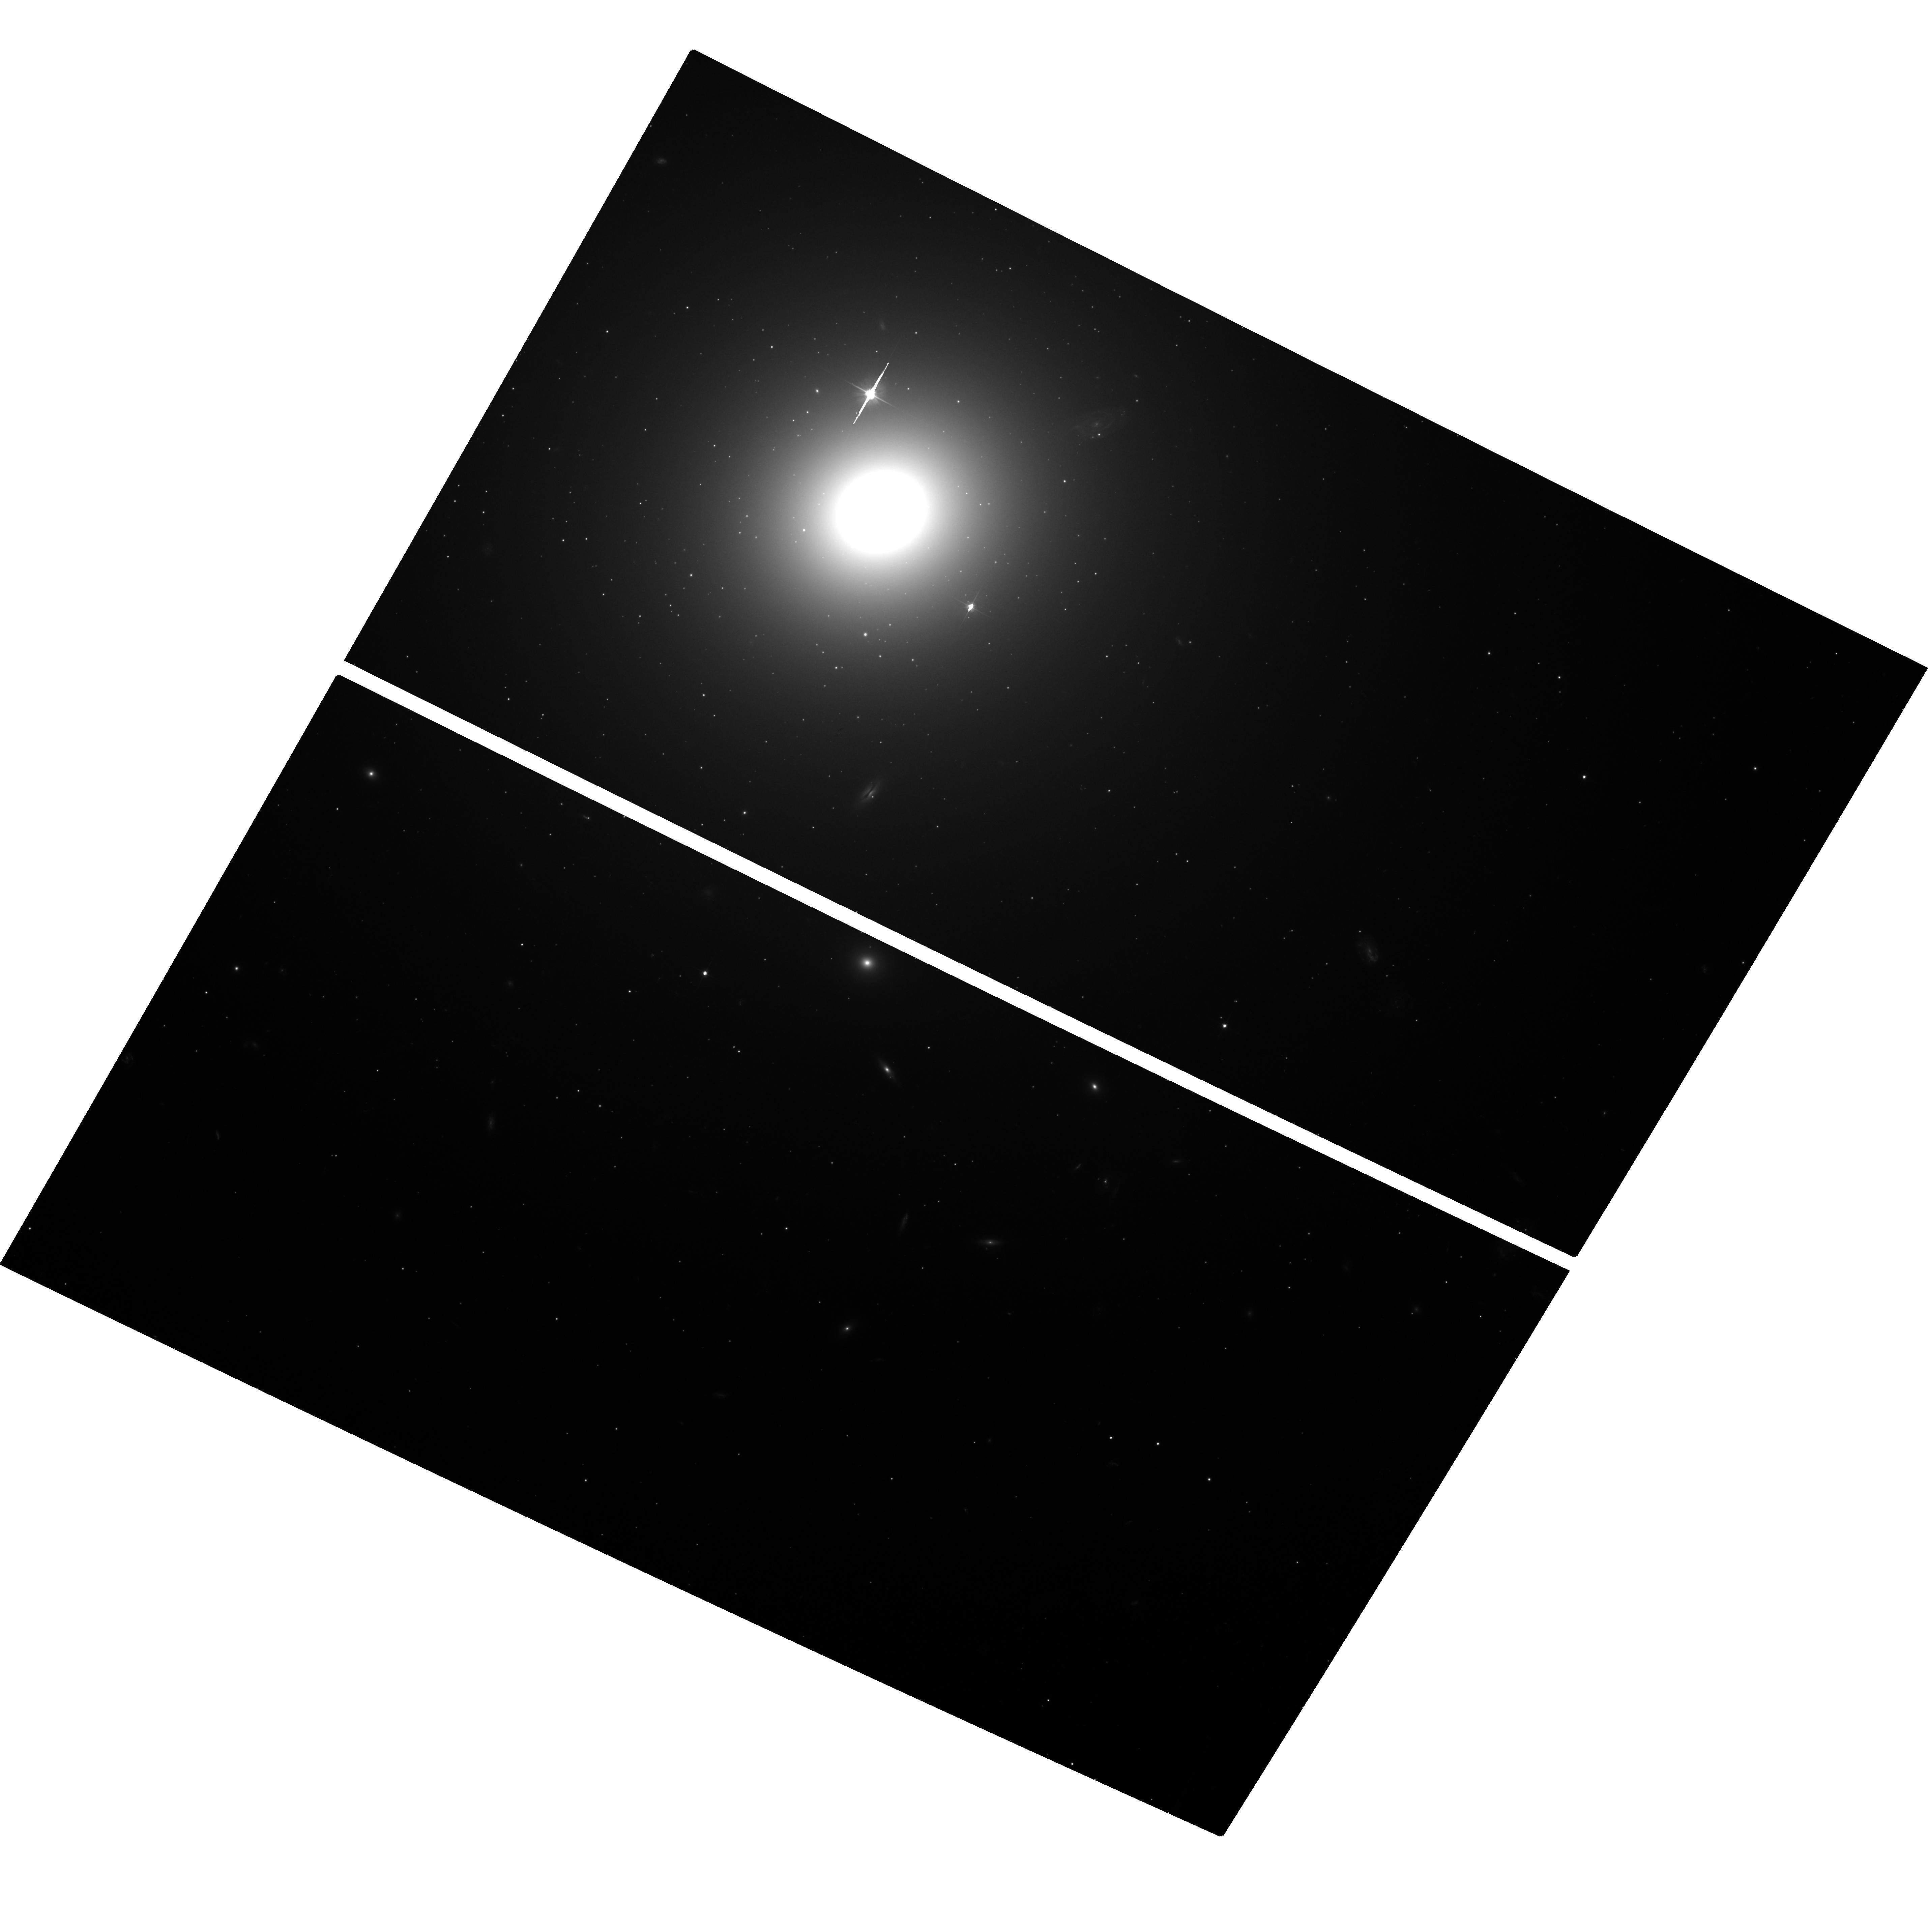
Target: NGC1399-CENTER. Instrument: ACS/WFC. Filter: F606W. Exposure: 35 min. Observation ID: hst_10129_01_acs_wfc_f606w_j8zq01

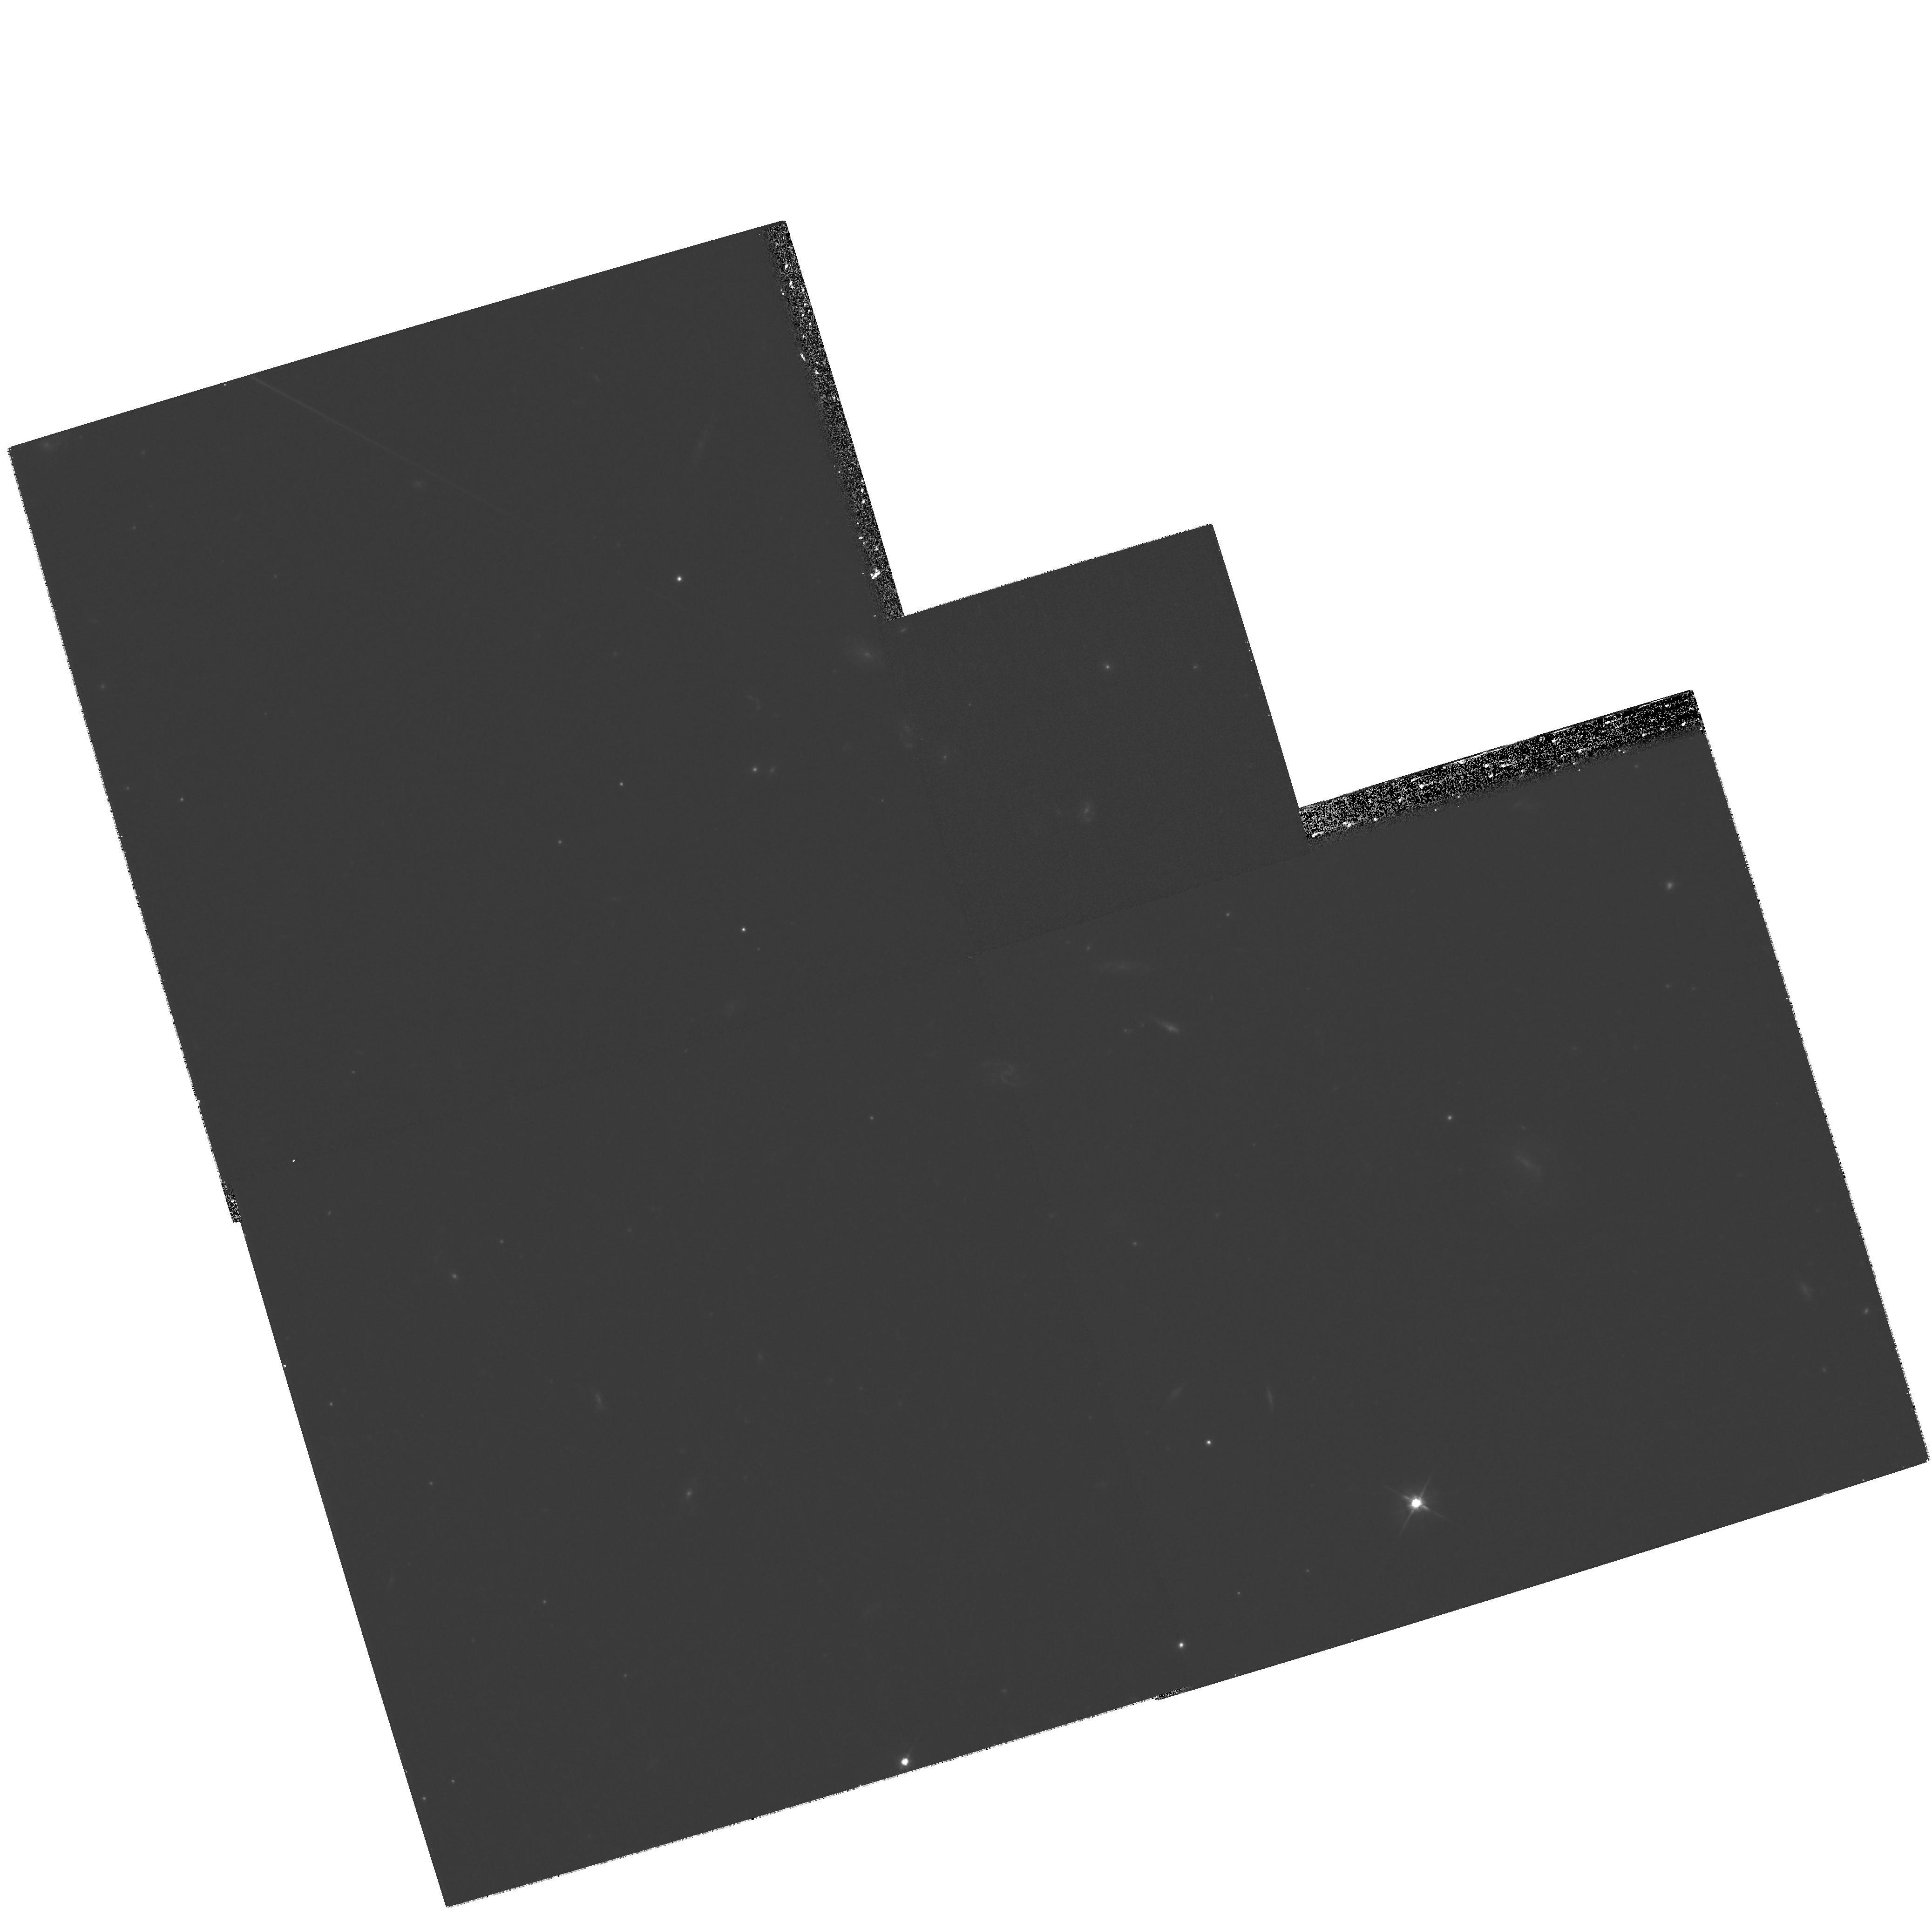
Target: NGC1399-NE. Instrument: WFPC2/PC. Filter: F606W. Exposure: 27 min. Observation ID: hst_10129_04_wfpc2_pc_f606w_u8zq04

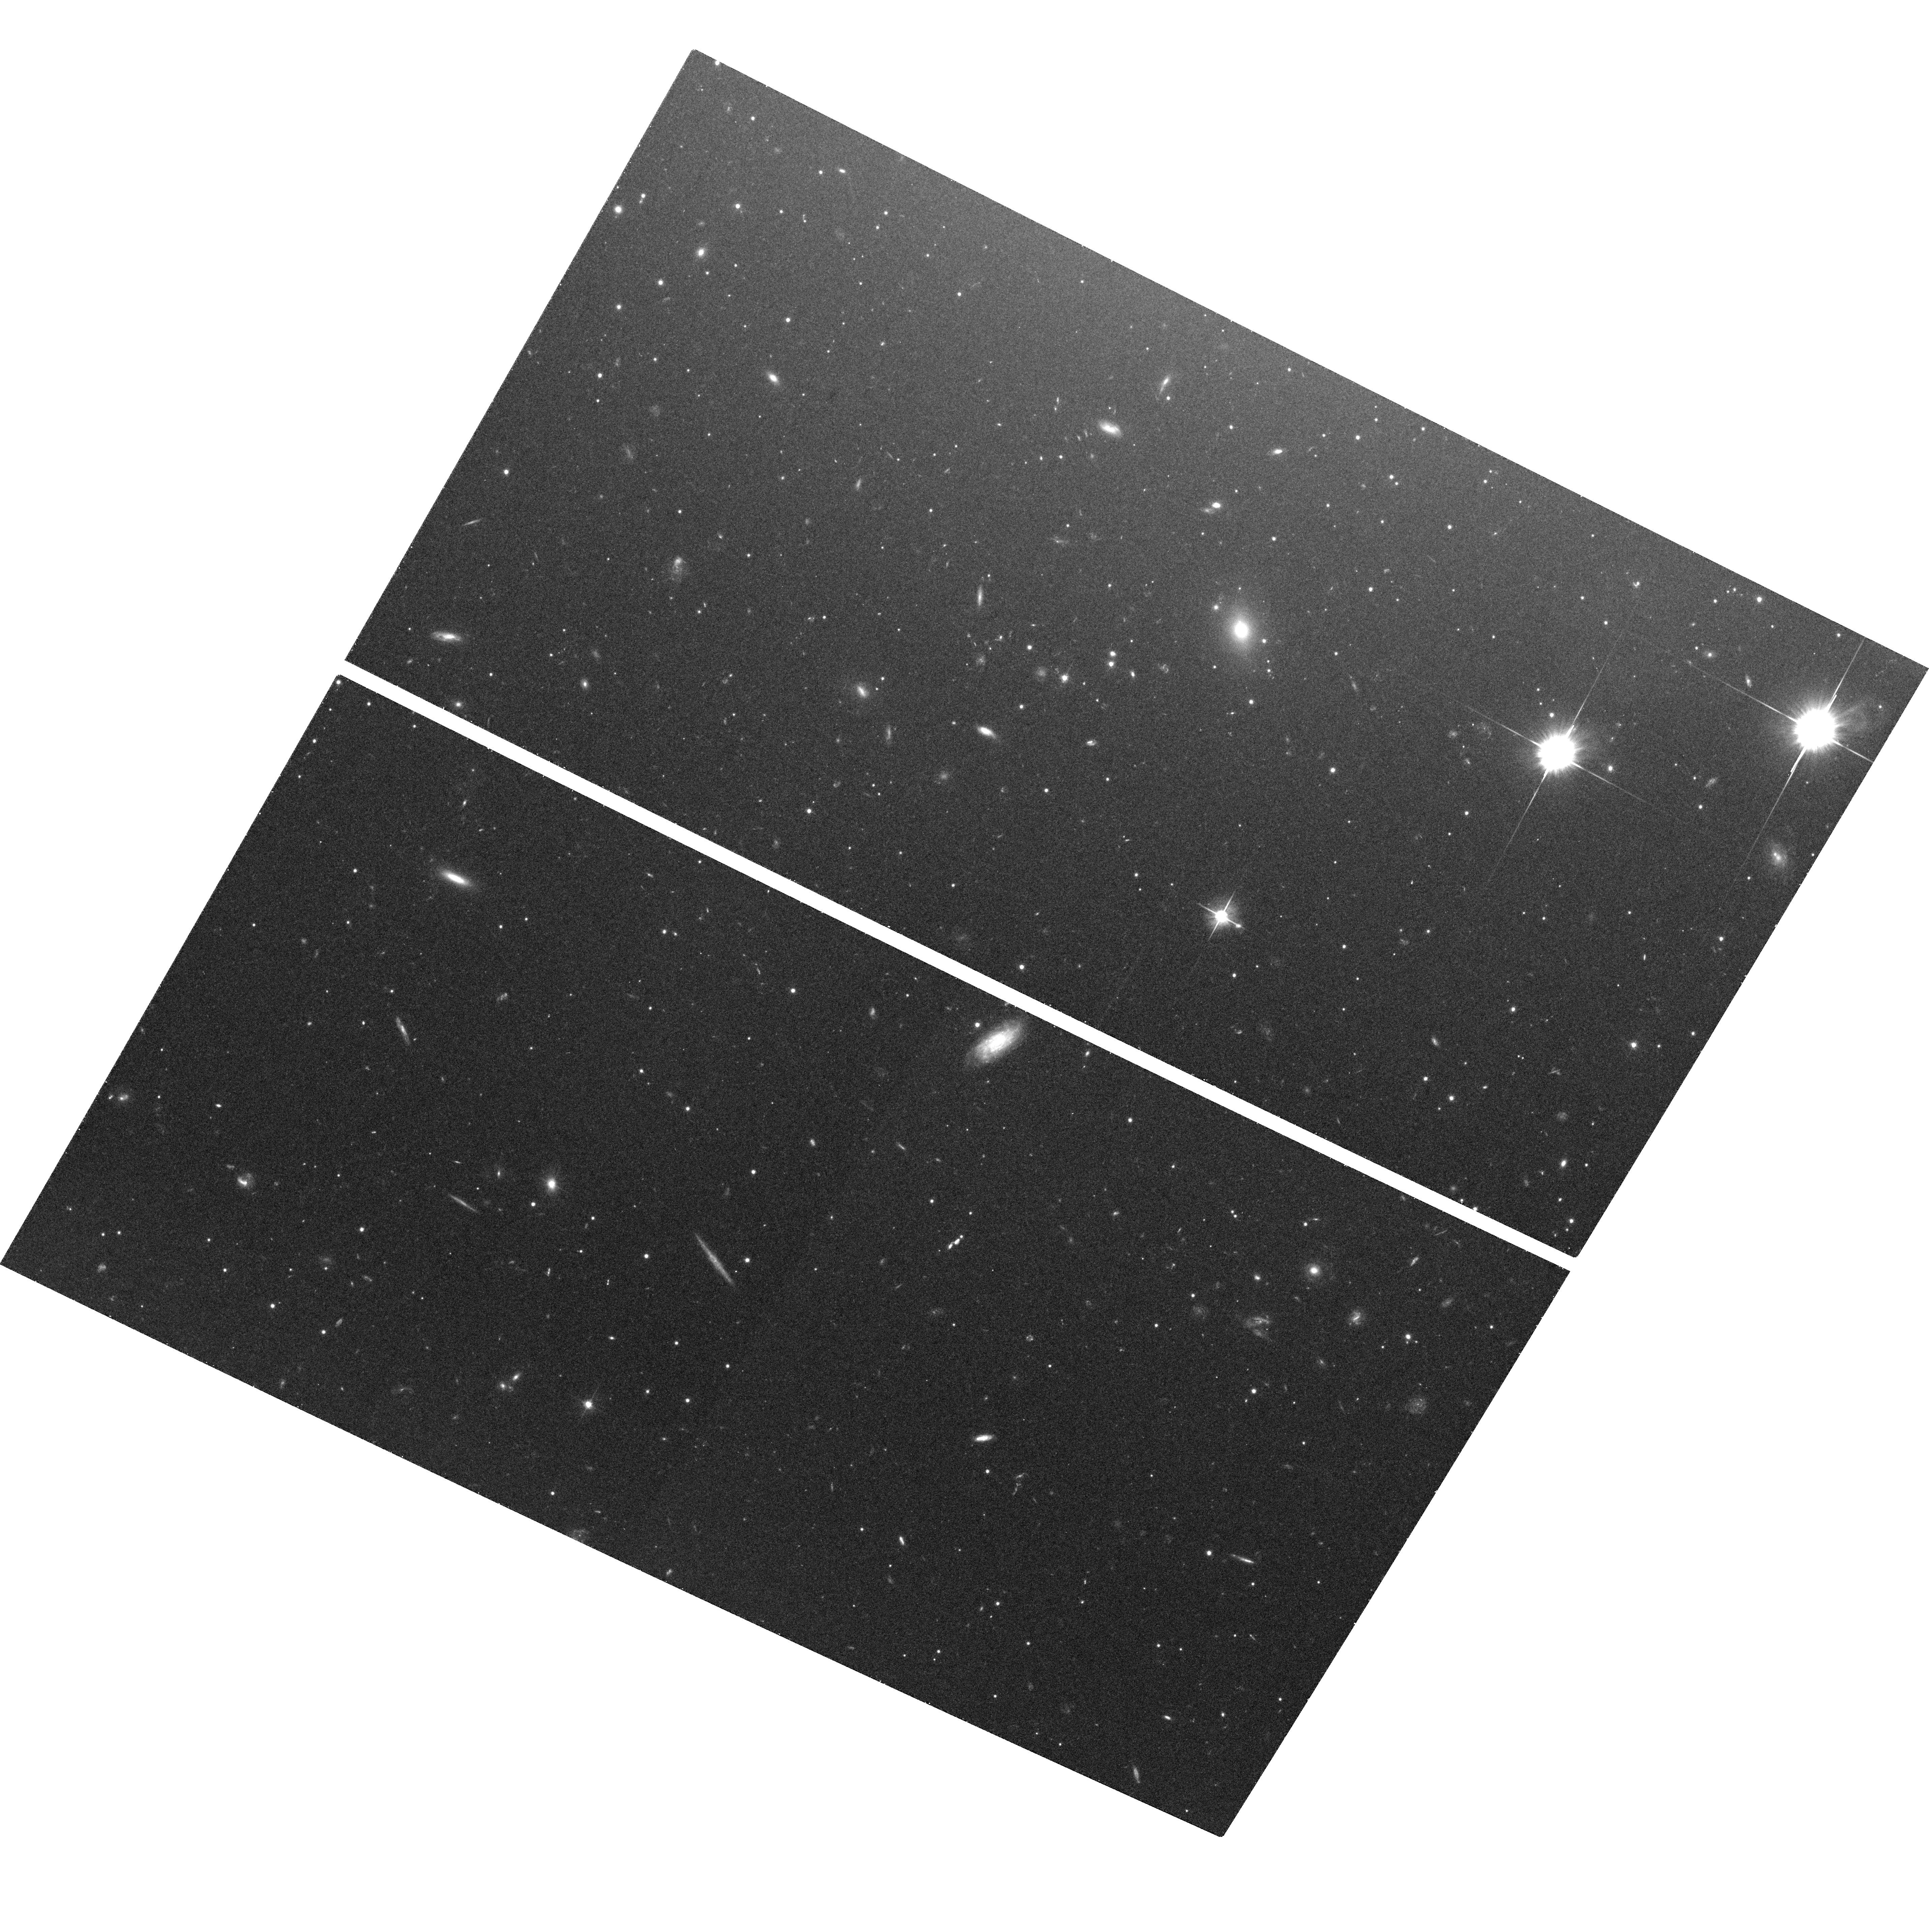
Target: NGC1399-SE. Instrument: ACS/WFC. Filter: F606W. Exposure: 35 min. Observation ID: hst_10129_08_acs_wfc_f606w_j8zq08

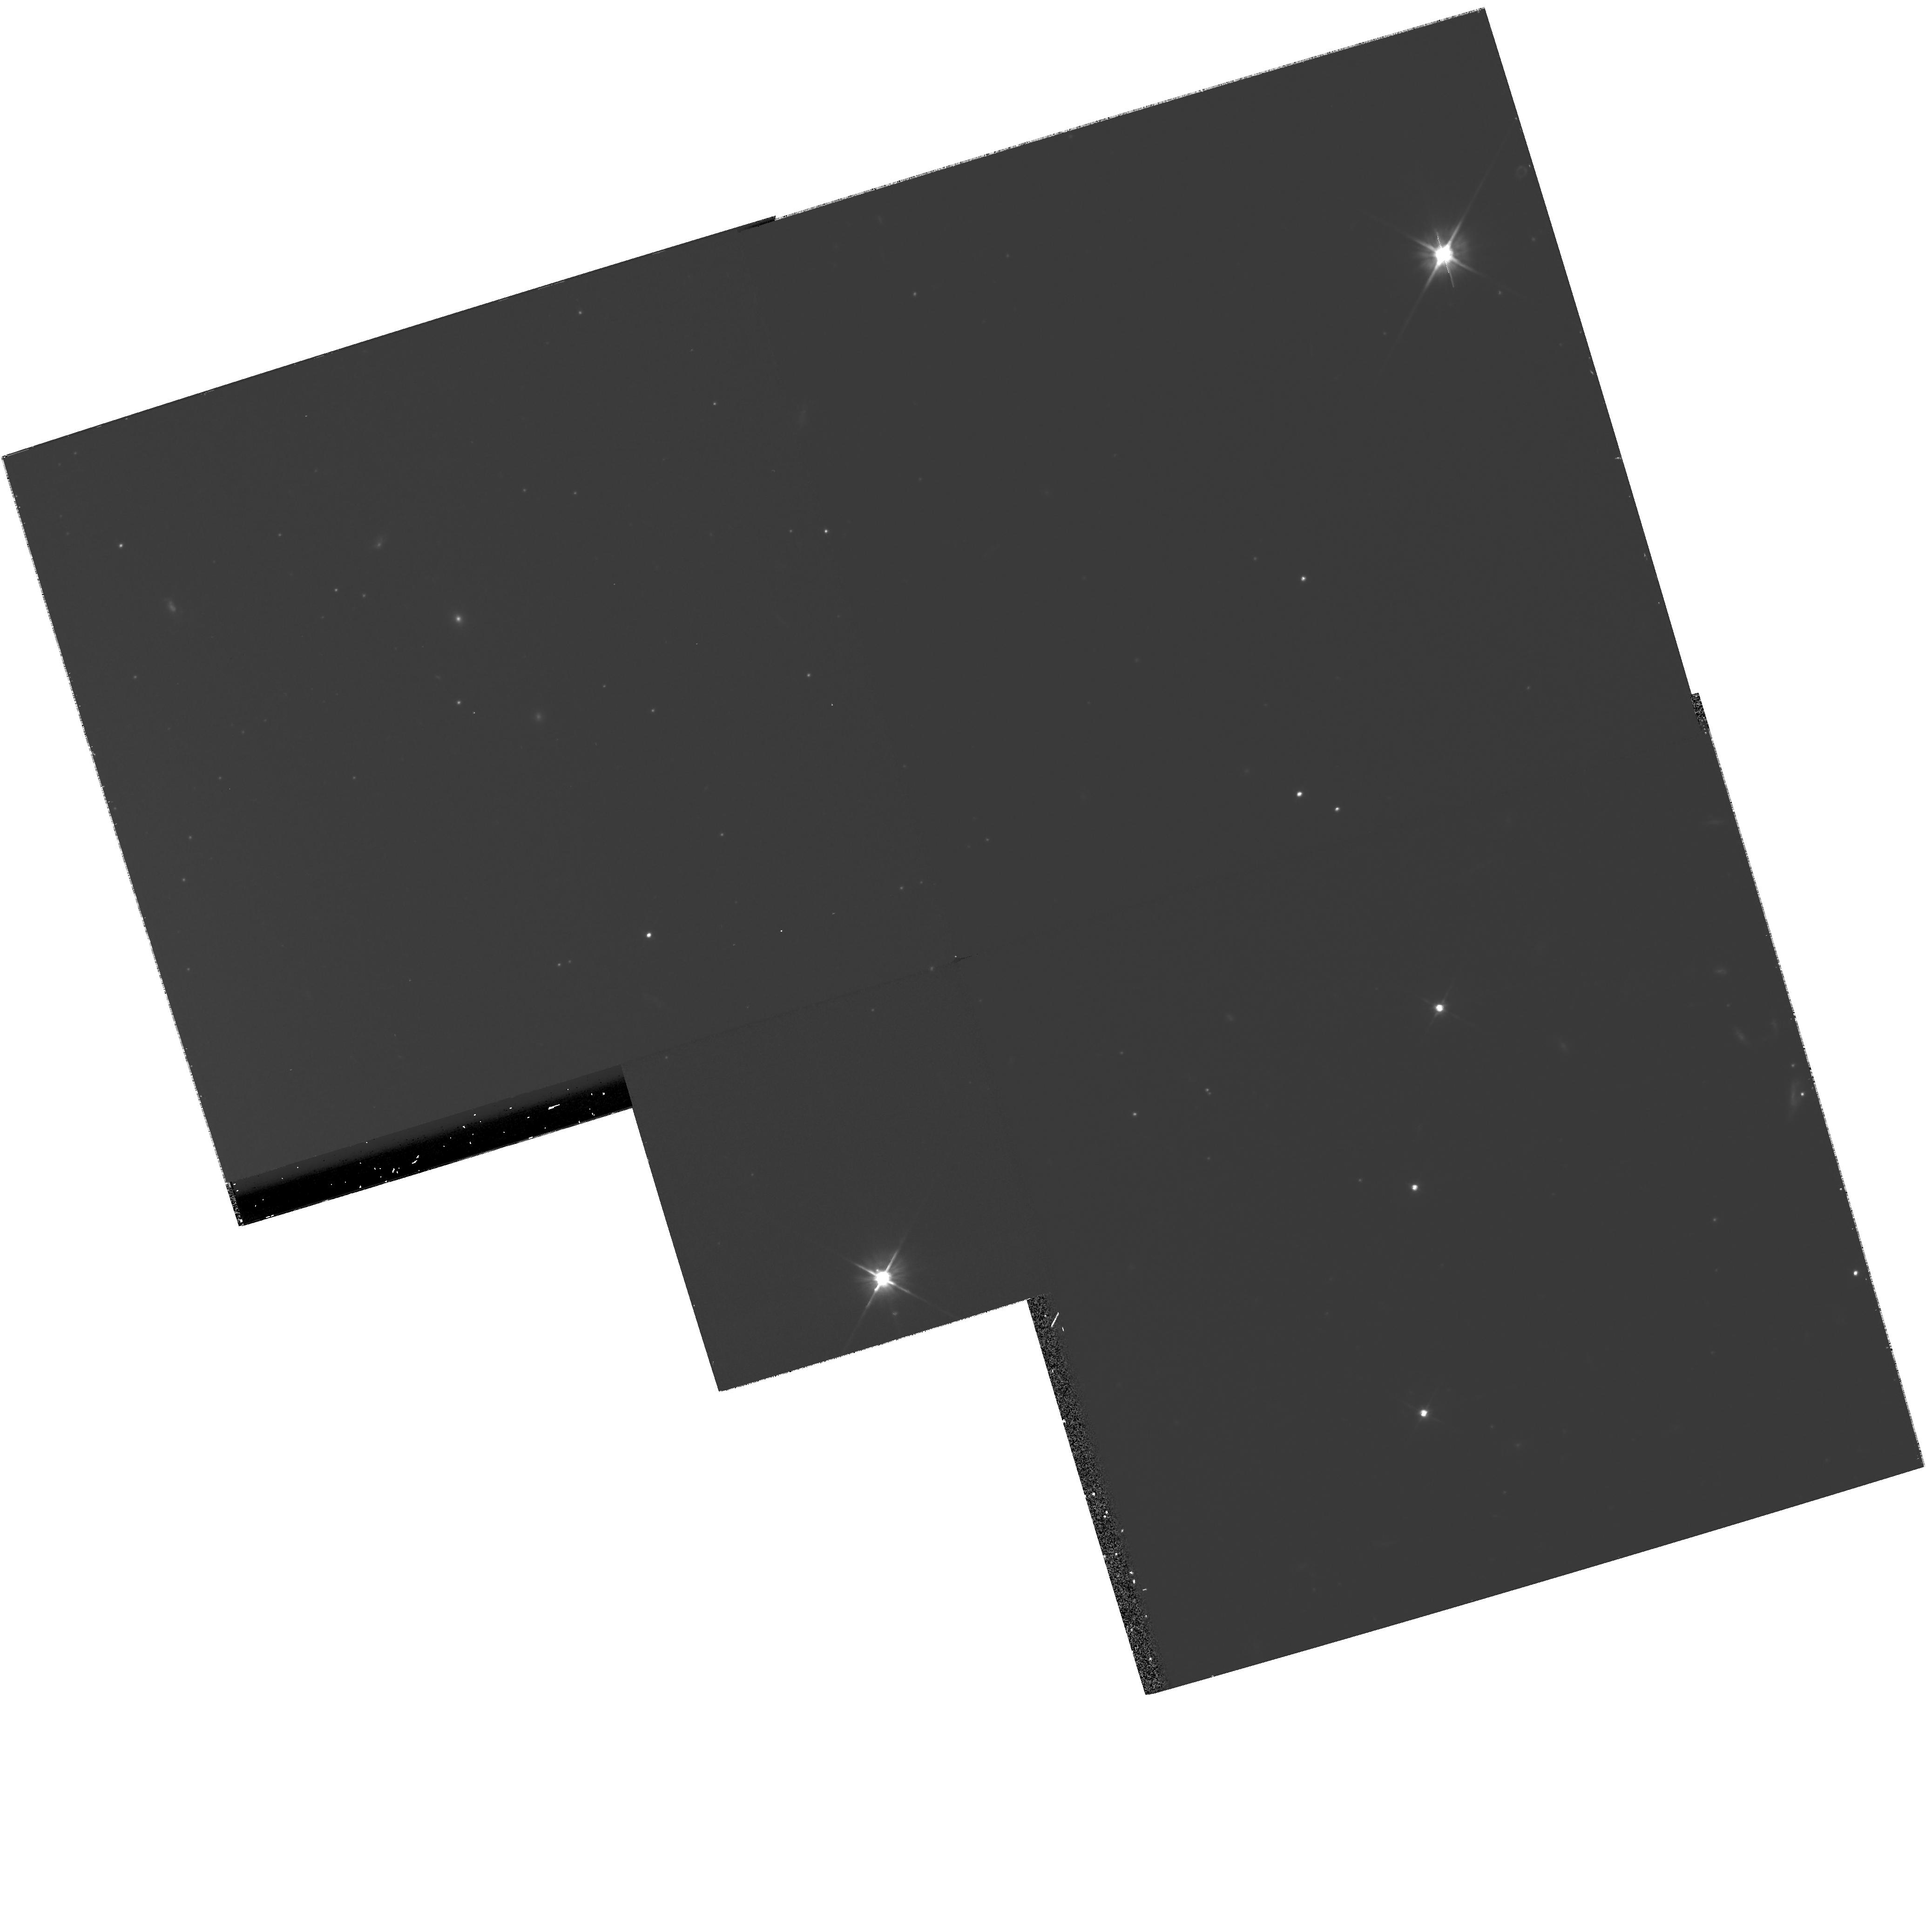
Target: NGC1399-E. Instrument: WFPC2/PC. Filter: F606W. Exposure: 27 min. Observation ID: hst_10129_06_wfpc2_pc_f606w_u8zq06

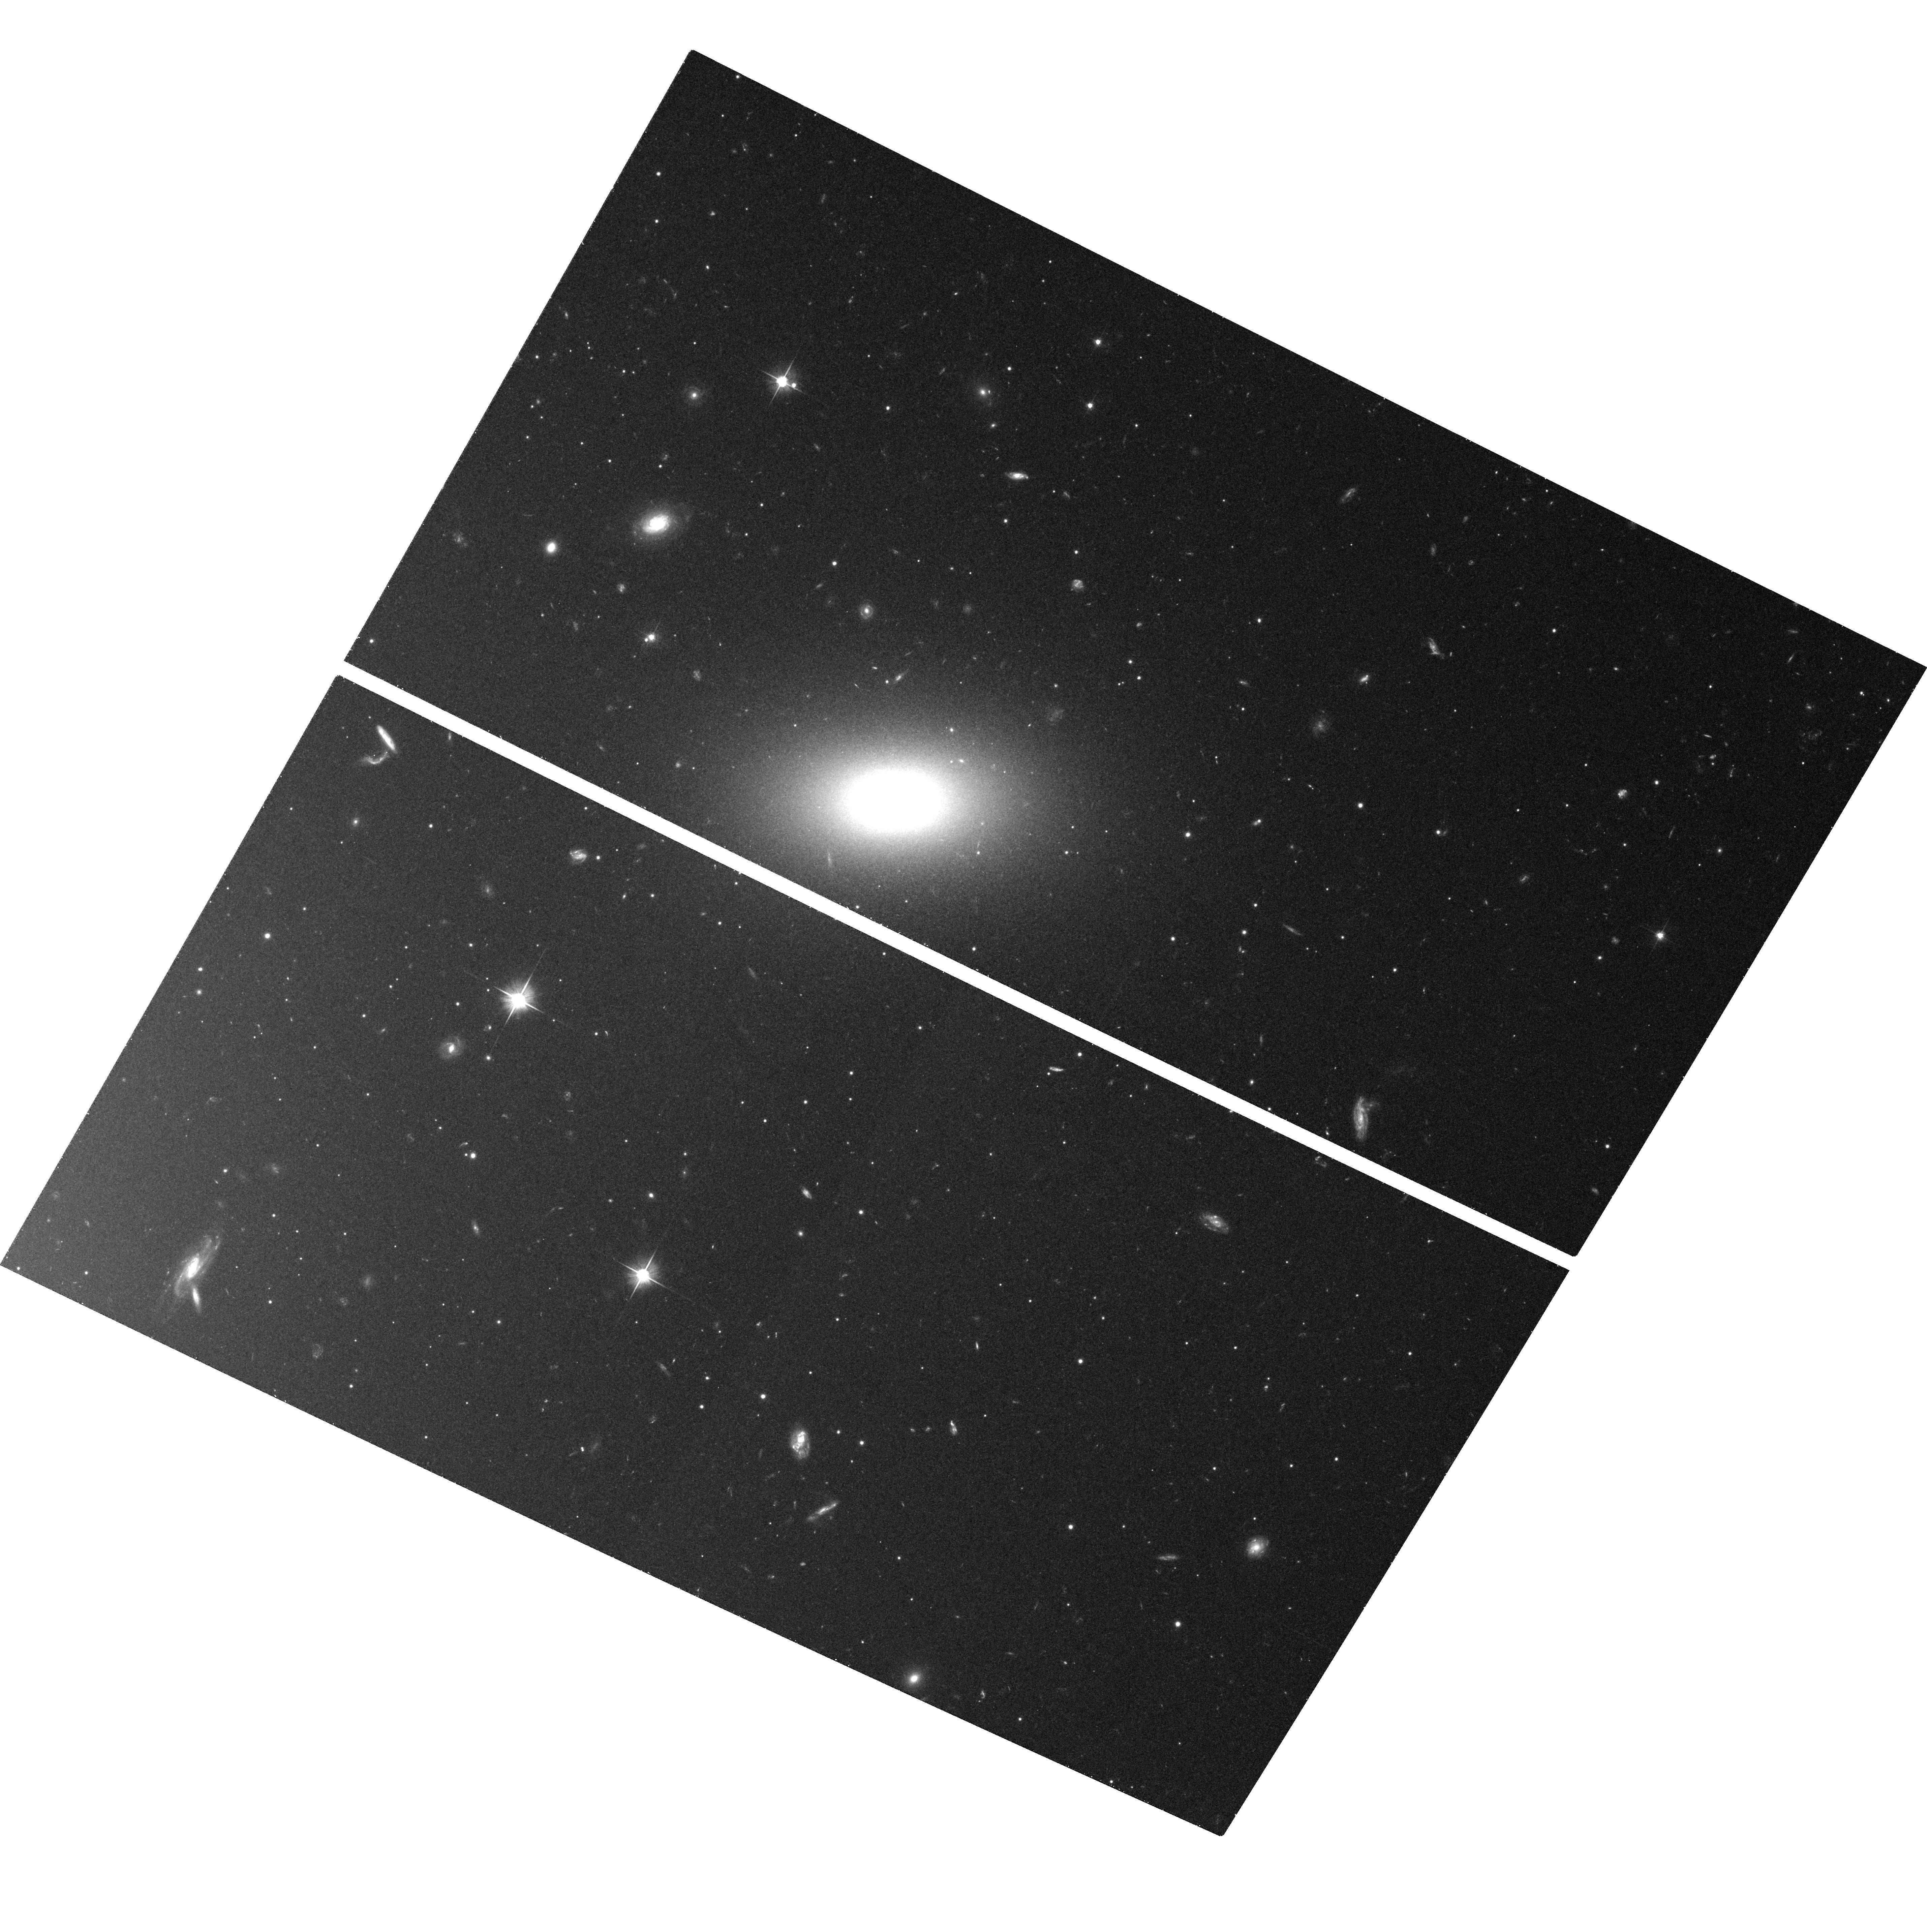
Target: NGC1399-W. Instrument: ACS/WFC. Filter: F606W. Exposure: 35 min. Observation ID: hst_10129_05_acs_wfc_f606w_j8zq05

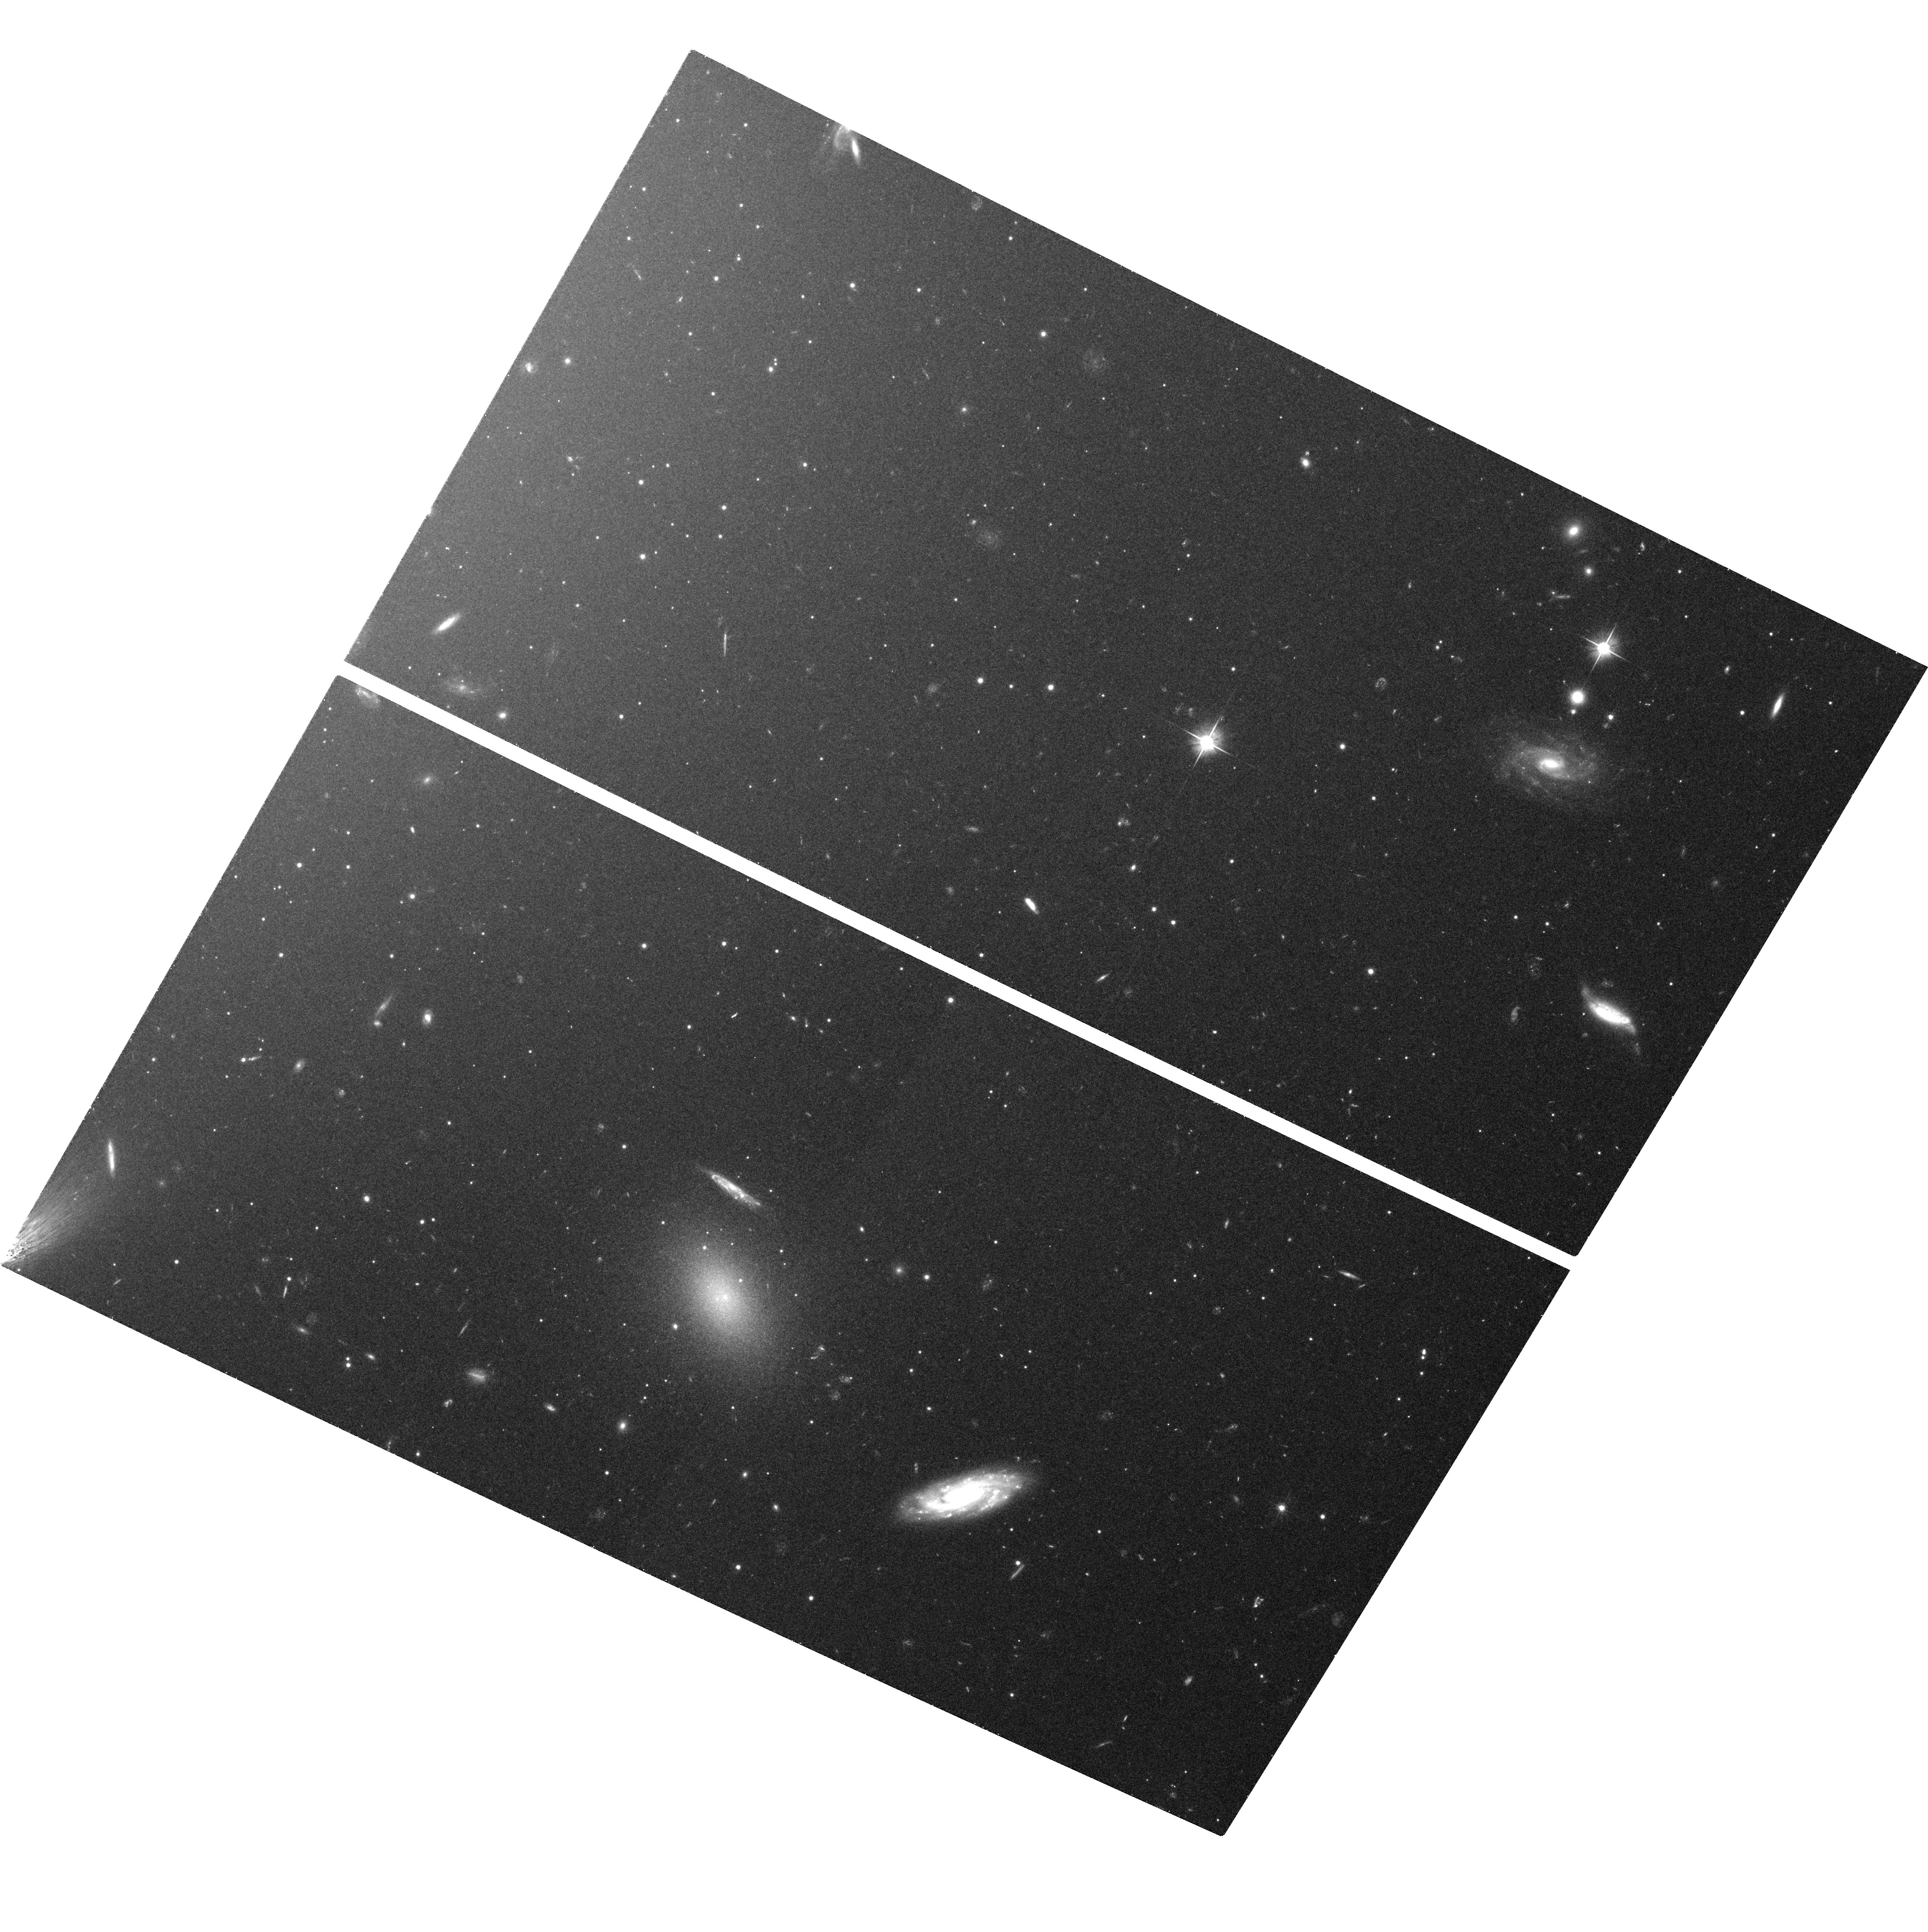
Target: NGC1399-SW. Instrument: ACS/WFC. Filter: F606W. Exposure: 35 min. Observation ID: hst_10129_07_acs_wfc_f606w_j8zq07

Resolving Globular Clusters in NGC 1399 (PI: Puzia, Thomas H.)

We intend to use the ACS/WFC to measure structural parameters (half light radius, King core radius and concentration parameter) of individual globular clusters (GCs) in NGC 1399. Very little is known about structural parameters of globular clusters as a function of radius outside the Local Group. The proposed observations, arranged in a 3x3 ACS mosaic, will allow us to perform the first detailed wide-field study of structural parameters of globular clusters in a giant elliptical galaxy. In particular we will: 1) study the size-galactocentric distance relation of globular clusters out to ~55 kpc (~1.6 eff. radius of the GCS) and determine whether the observed differences in sizes between metal-rich and metal-poor globular cluster in early-type galaxies are primordial and thereby reflect fundamental differences in formation, or are due to projection effects; 2) match the GC position observed with HST/ACS with X-ray binaries identified over the full Chandra field, and use the above sizes to constrain physical models for X-ray binary formation in GCs. 3) The wealth of ground-based data available for this system (photometry+spectroscopy), will allow us to correlate the structural properties with other GC properties, such as their chemical composition, luminosity, etc.